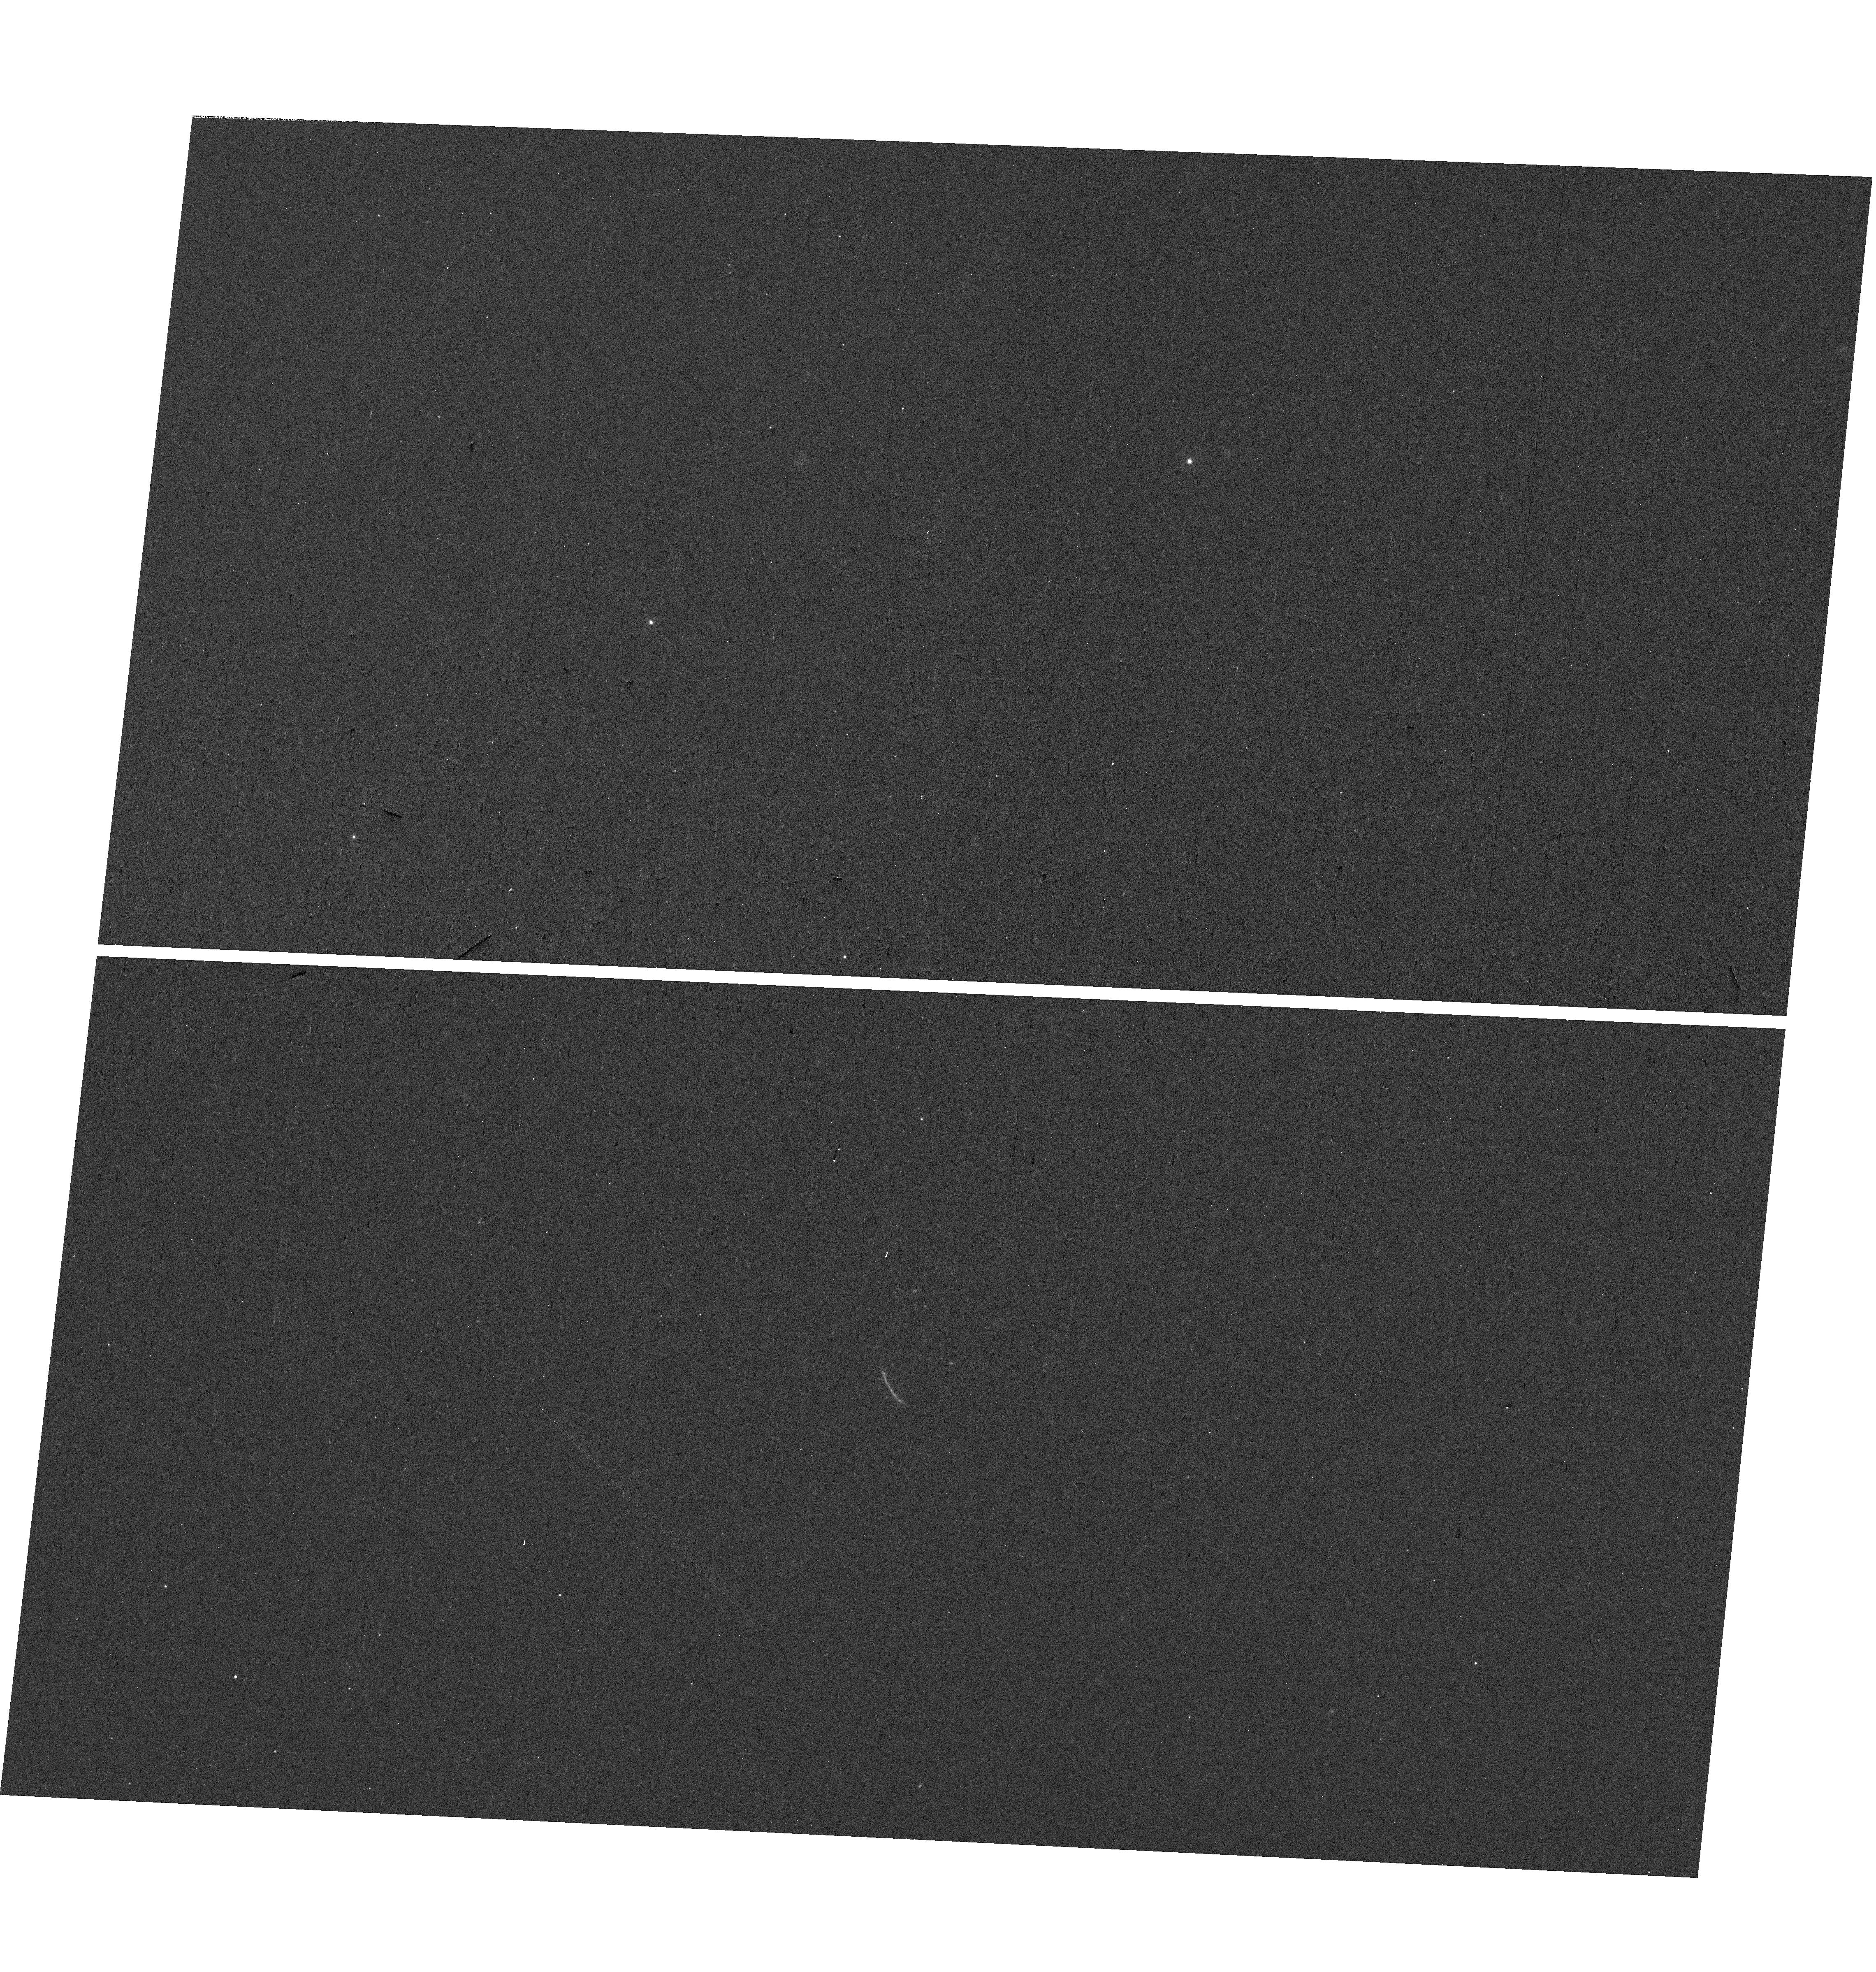
Target: SDSSJ1723+3411
Instrument: WFC3/UVIS
Filter: F300X
Exposure: 7 min
Observation ID: hst_16733_01_wfc3_uvis_f300x_ieo201

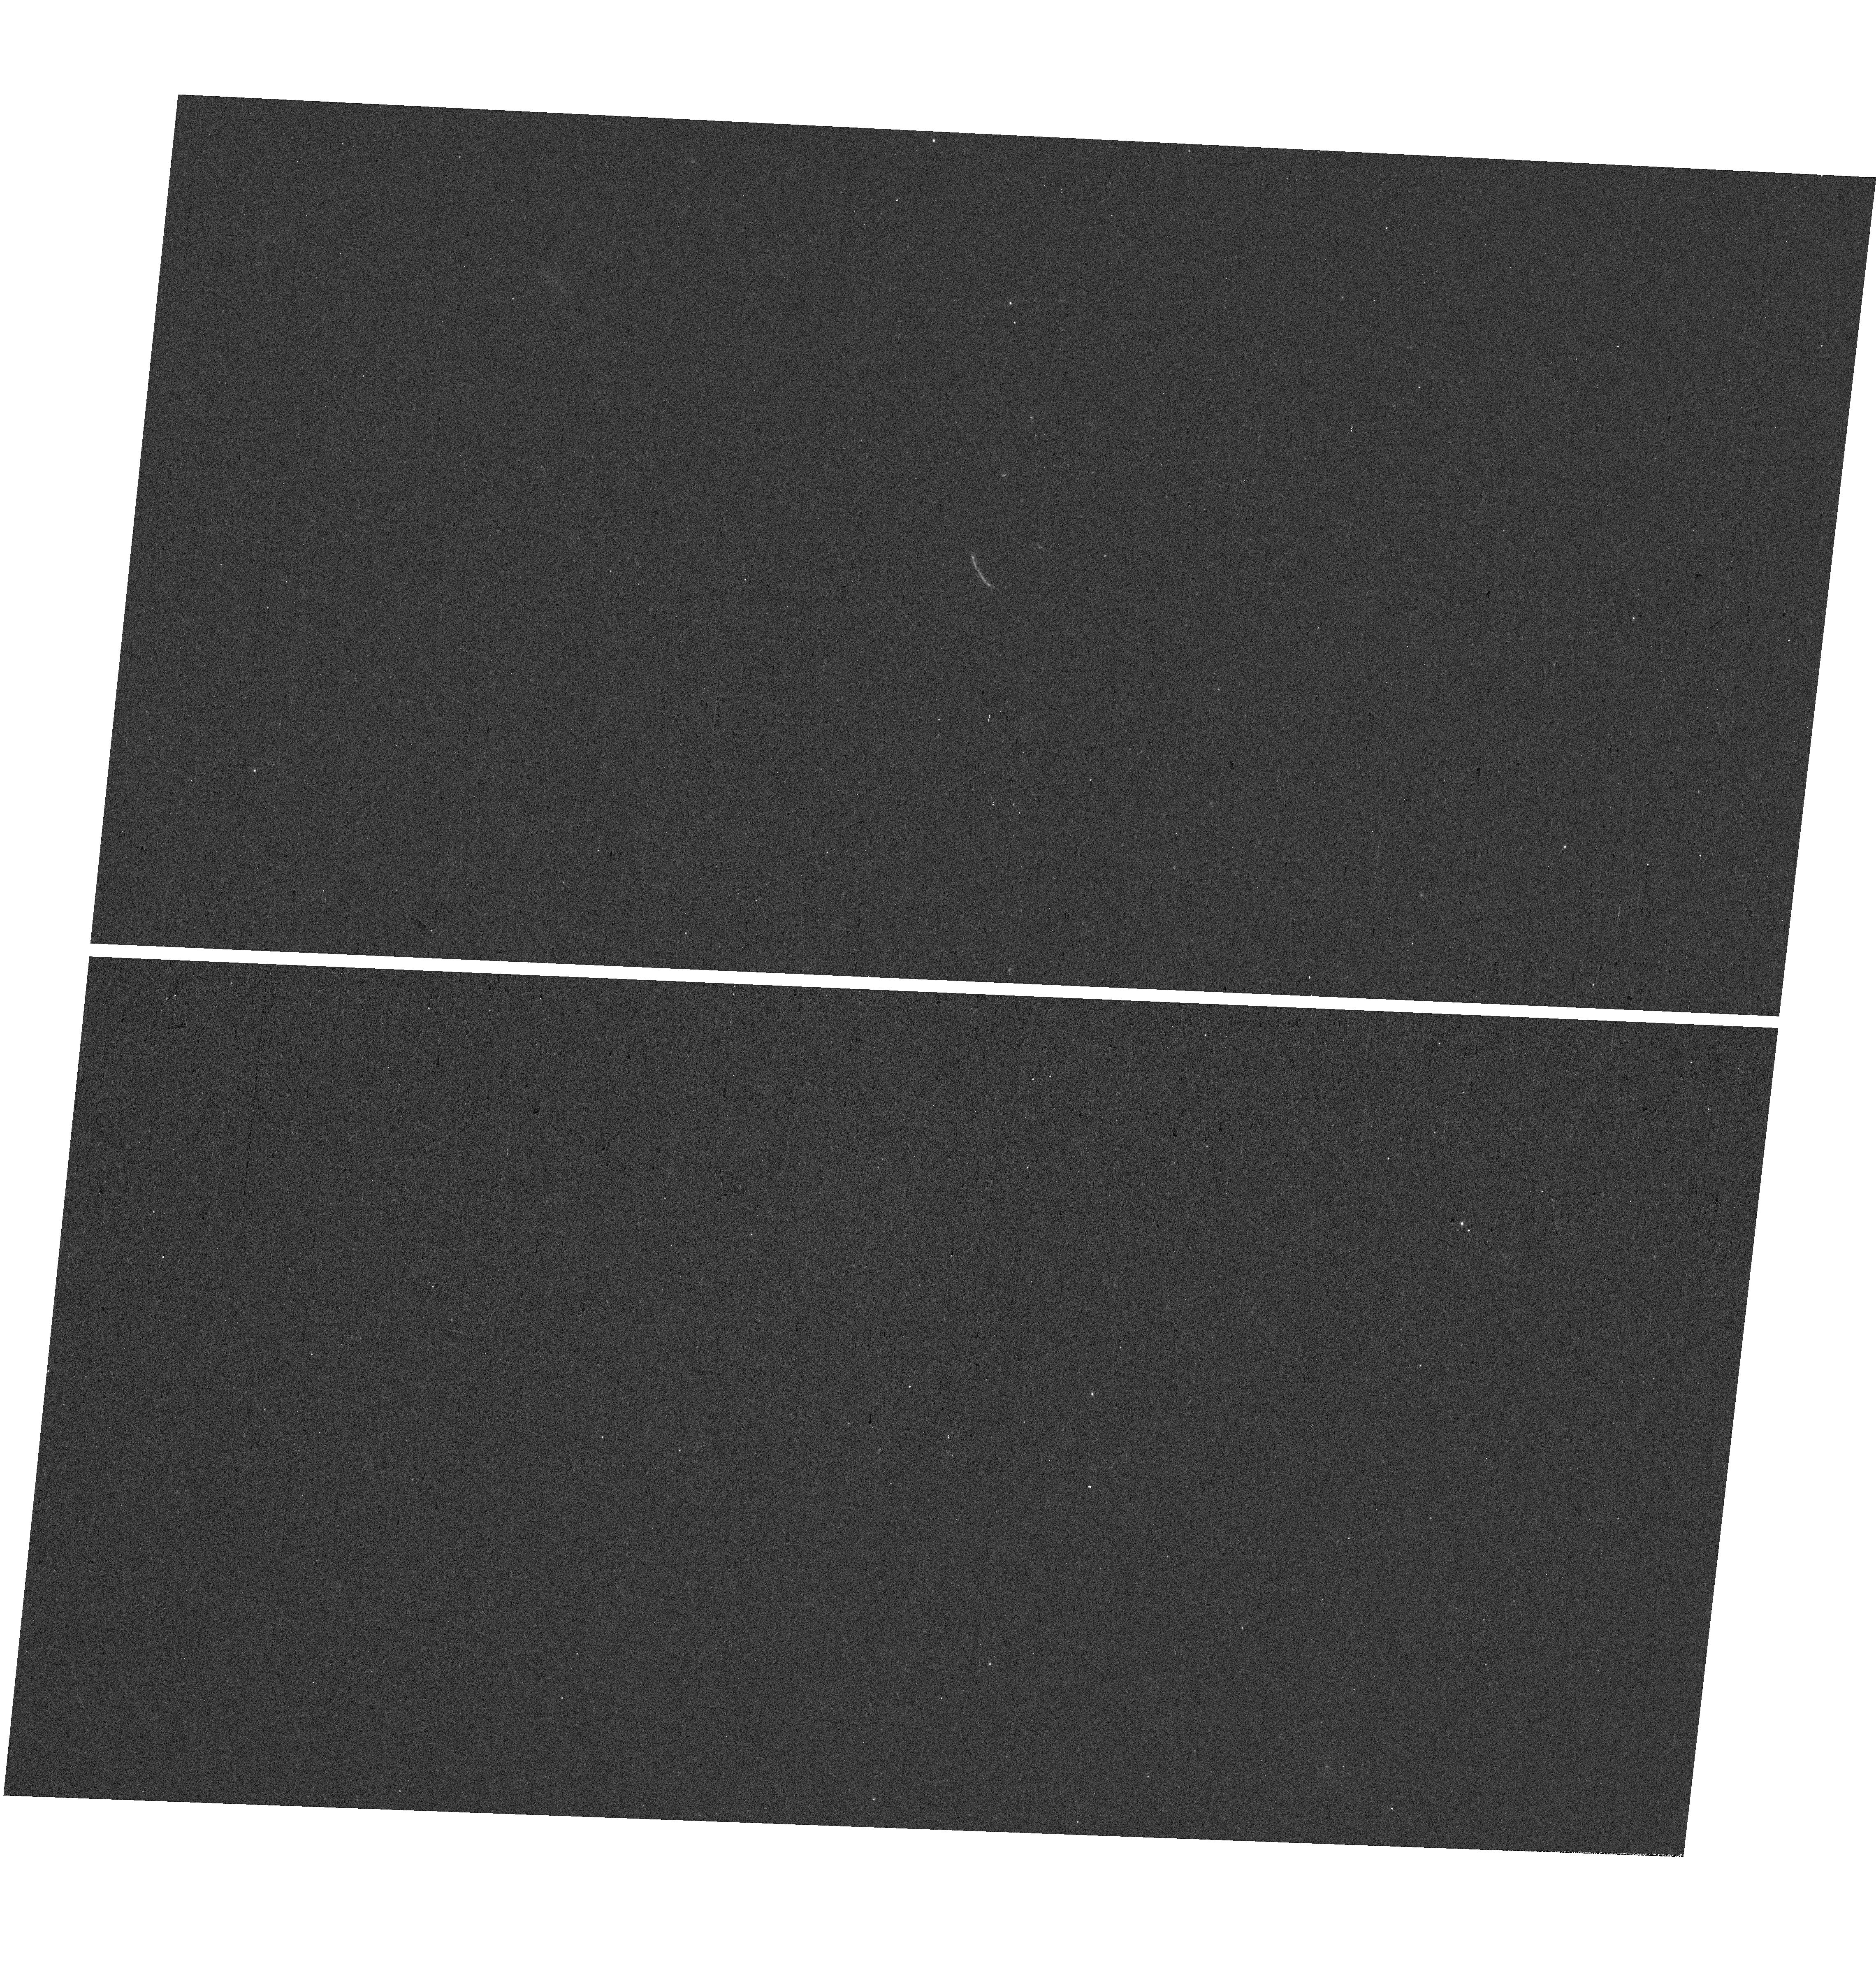
Target: SDSSJ1723+3411
Instrument: WFC3/UVIS
Filter: F300X
Exposure: 7 min
Observation ID: hst_16733_04_wfc3_uvis_f300x_ieo204

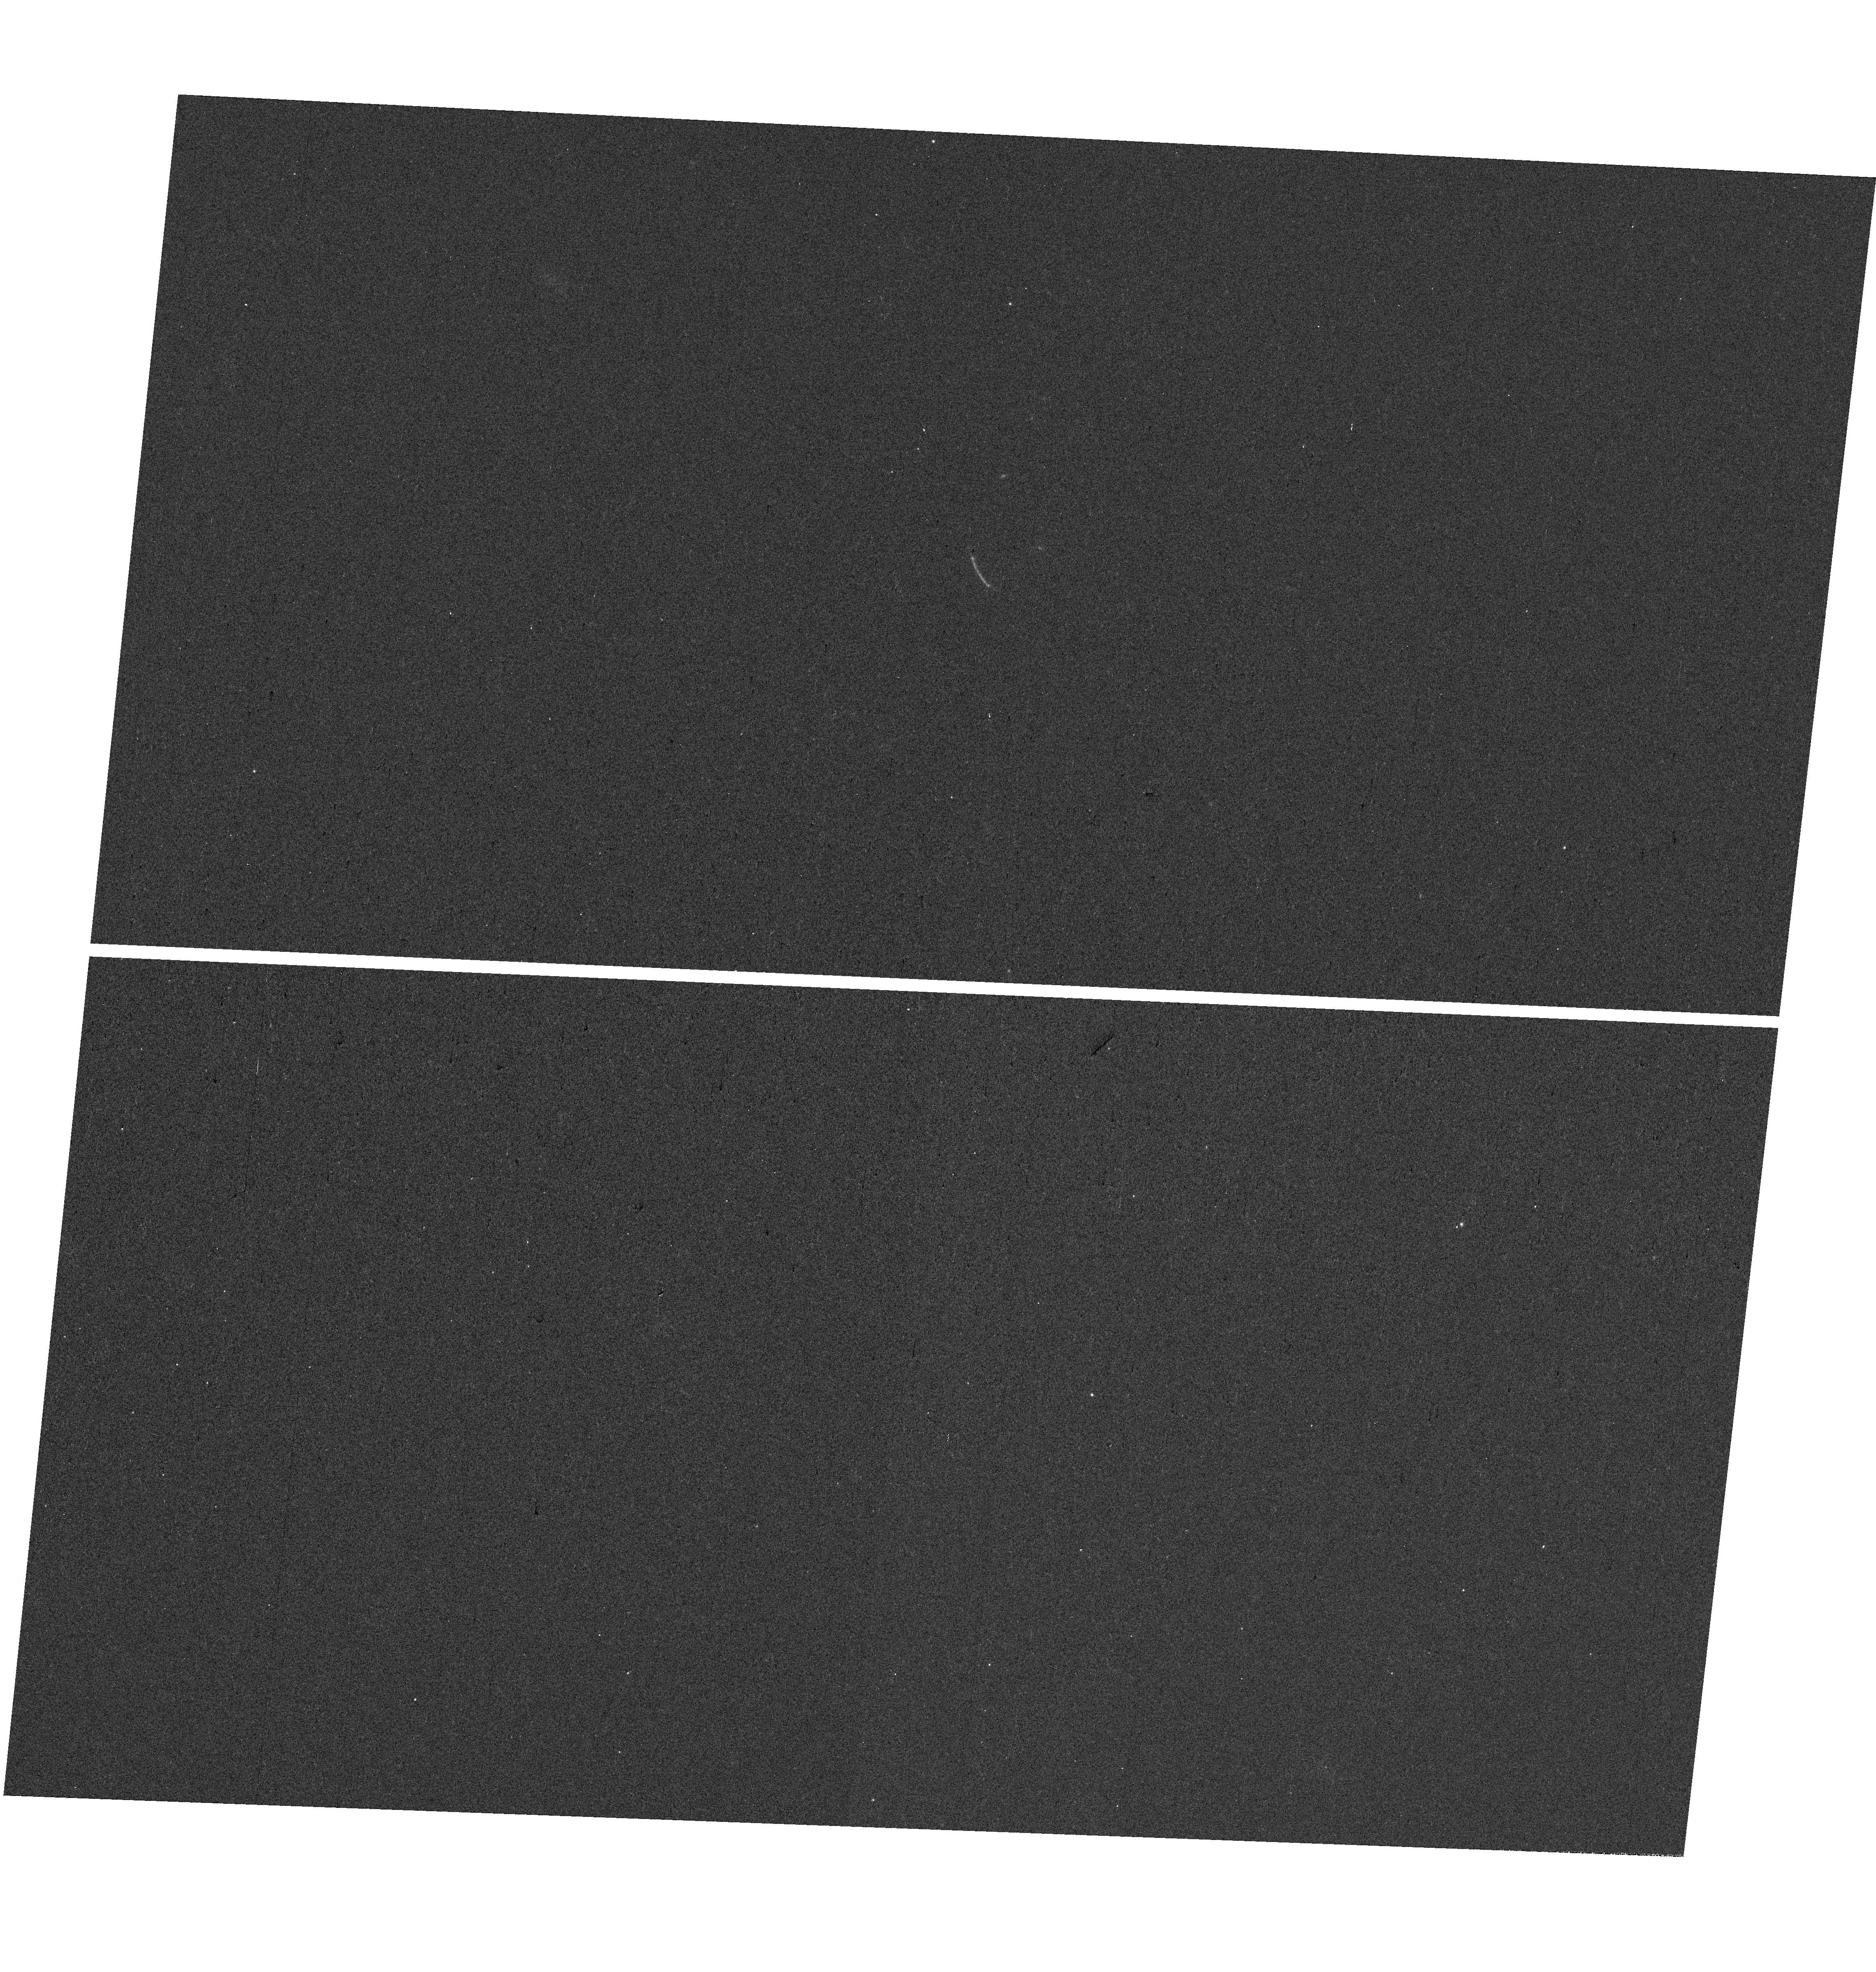
Target: SDSSJ1723+3411
Instrument: WFC3/UVIS
Filter: F300X
Exposure: 7 min
Observation ID: hst_16733_03_wfc3_uvis_f300x_ieo203

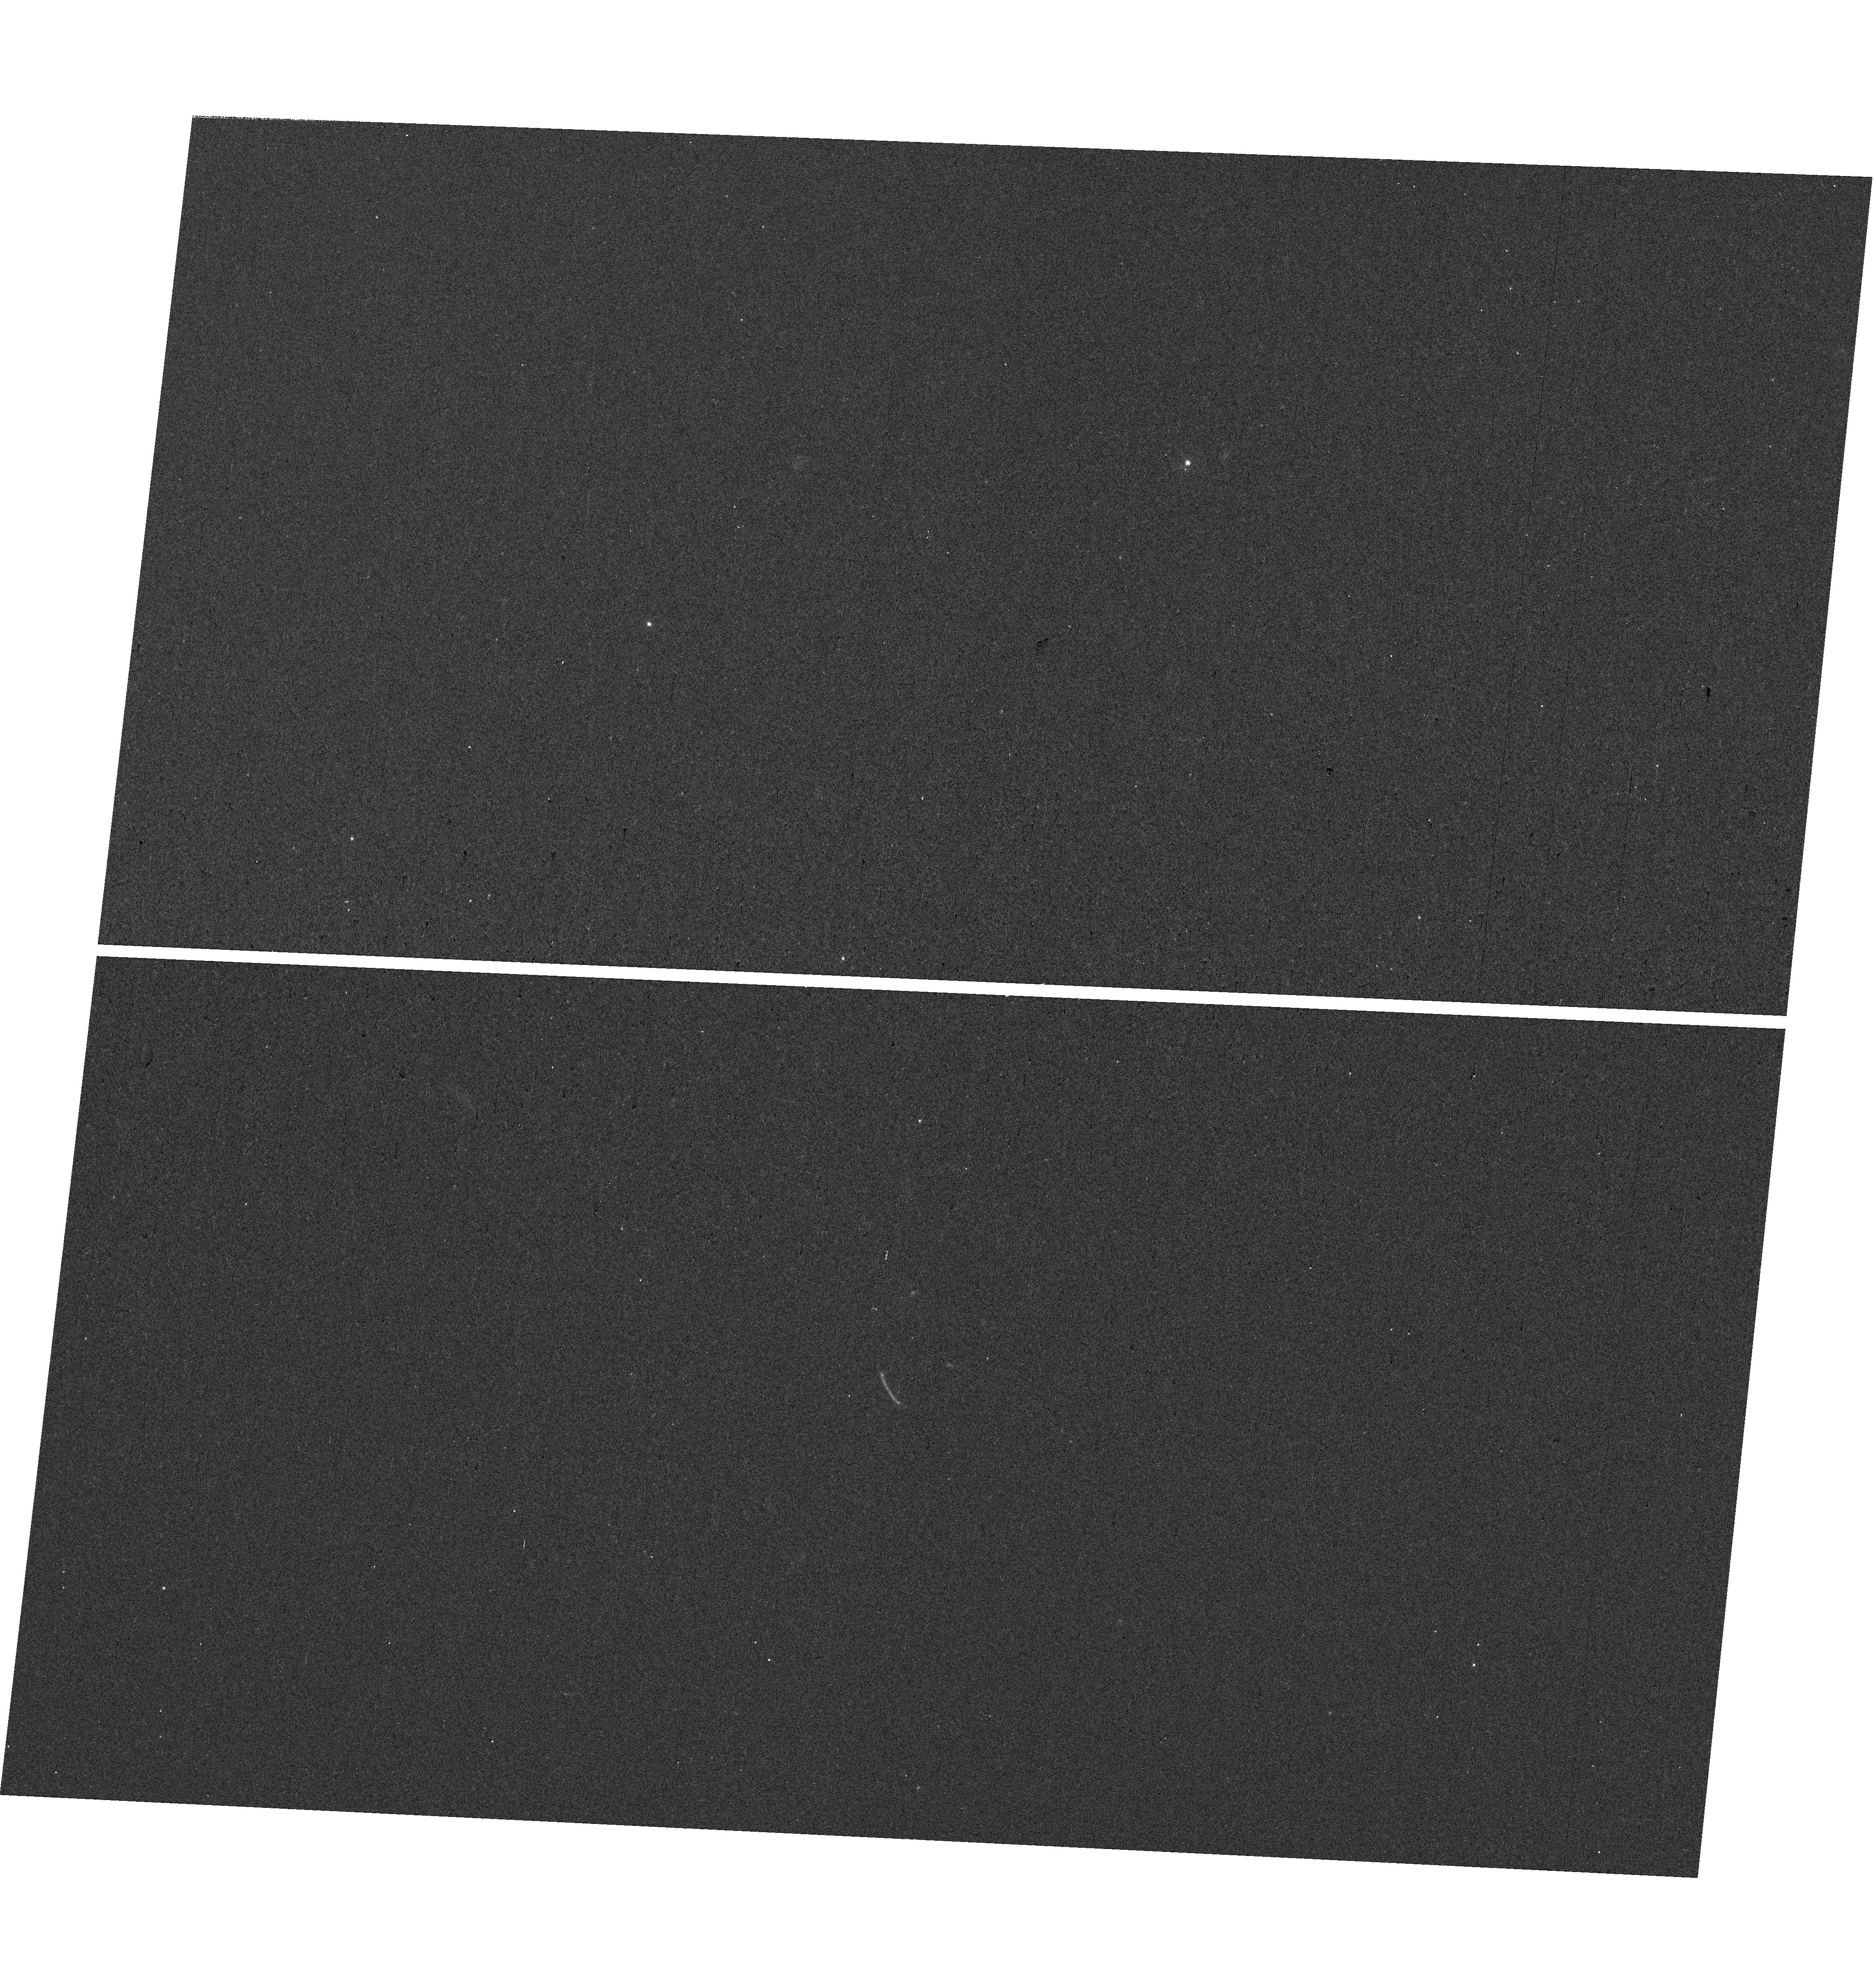
Target: SDSSJ1723+3411
Instrument: WFC3/UVIS
Filter: F300X
Exposure: 7 min
Observation ID: hst_16733_02_wfc3_uvis_f300x_ieo202

Mapping the escape of Ly alpha and ionizing photons from an extreme emission-line lensed galaxy (PI: Rigby, Jane R.)

We propose 10 orbits of HST WFC3-UVIS G280 slitless grism spectroscopy of S1723, an extremely bright gravitationally lensed galaxy at redshift z=1.3293. The proposed observations will spatially map Lyman alpha, escaping ionizing radiation, and the non-ionizing UV spectral slope, on spatial scales never before obtained for an extreme emission line galaxy. Combining this new spectrum with a published HST-WFC3 G141 grism of Ha will produce maps of Lya escape fraction and ionizing photon escape fraction, to reveal how Lyman alpha and ionizing photons are able to escape. This target has the extremely strong rest-frame UV and optical emission lines that are a hallmark of galaxies at the epoch of reionization (z~7--8), but due to lensing magnification, can be studied at very high spatial resolution. The target has a wealth of published data including HST multiband imaging, a lens model, and MMT, Keck, Gemini, and HST spectra, and is an approved target for JWST imaging and spectroscopy with NIRCam, NIRSpec, and MIRI, with all data to go public as they are observed.